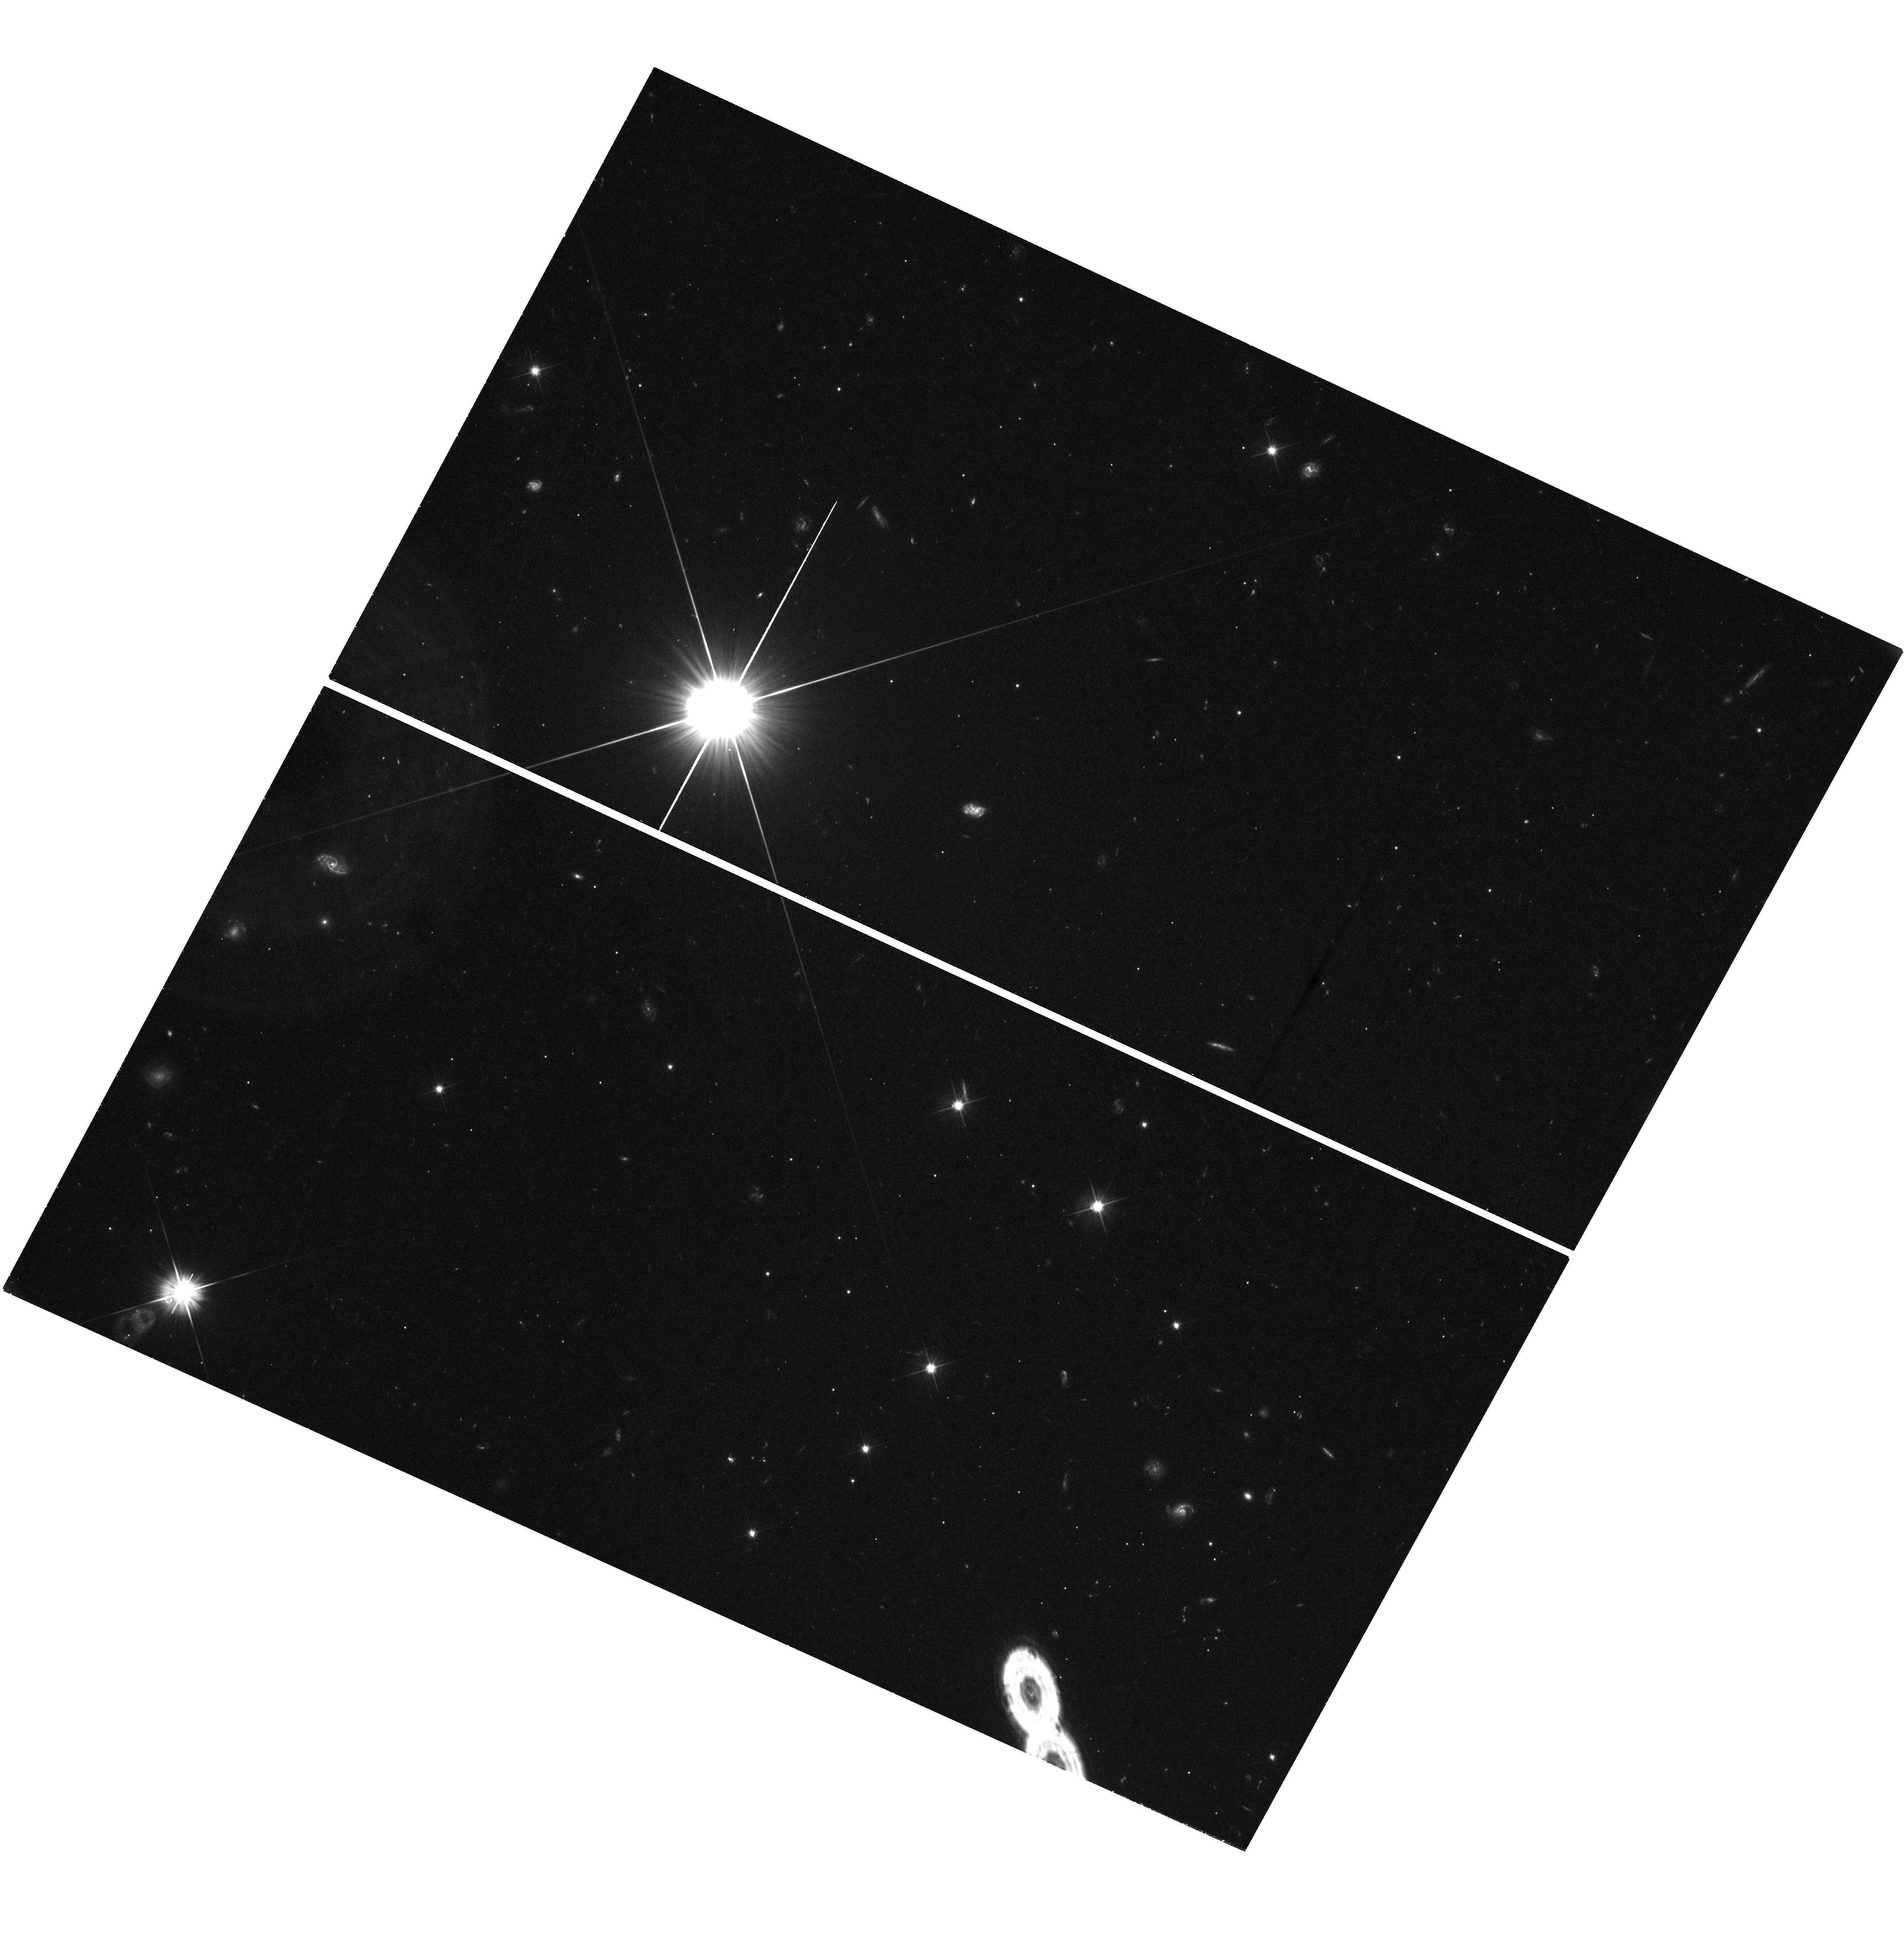
Target: field at RA 177.266°, Dec -18.327°
Instrument: WFC3/UVIS
Filter: F606W
Exposure: 1.9 h
Observation ID: hst_15507_52_wfc3_uvis_f606w_idue52

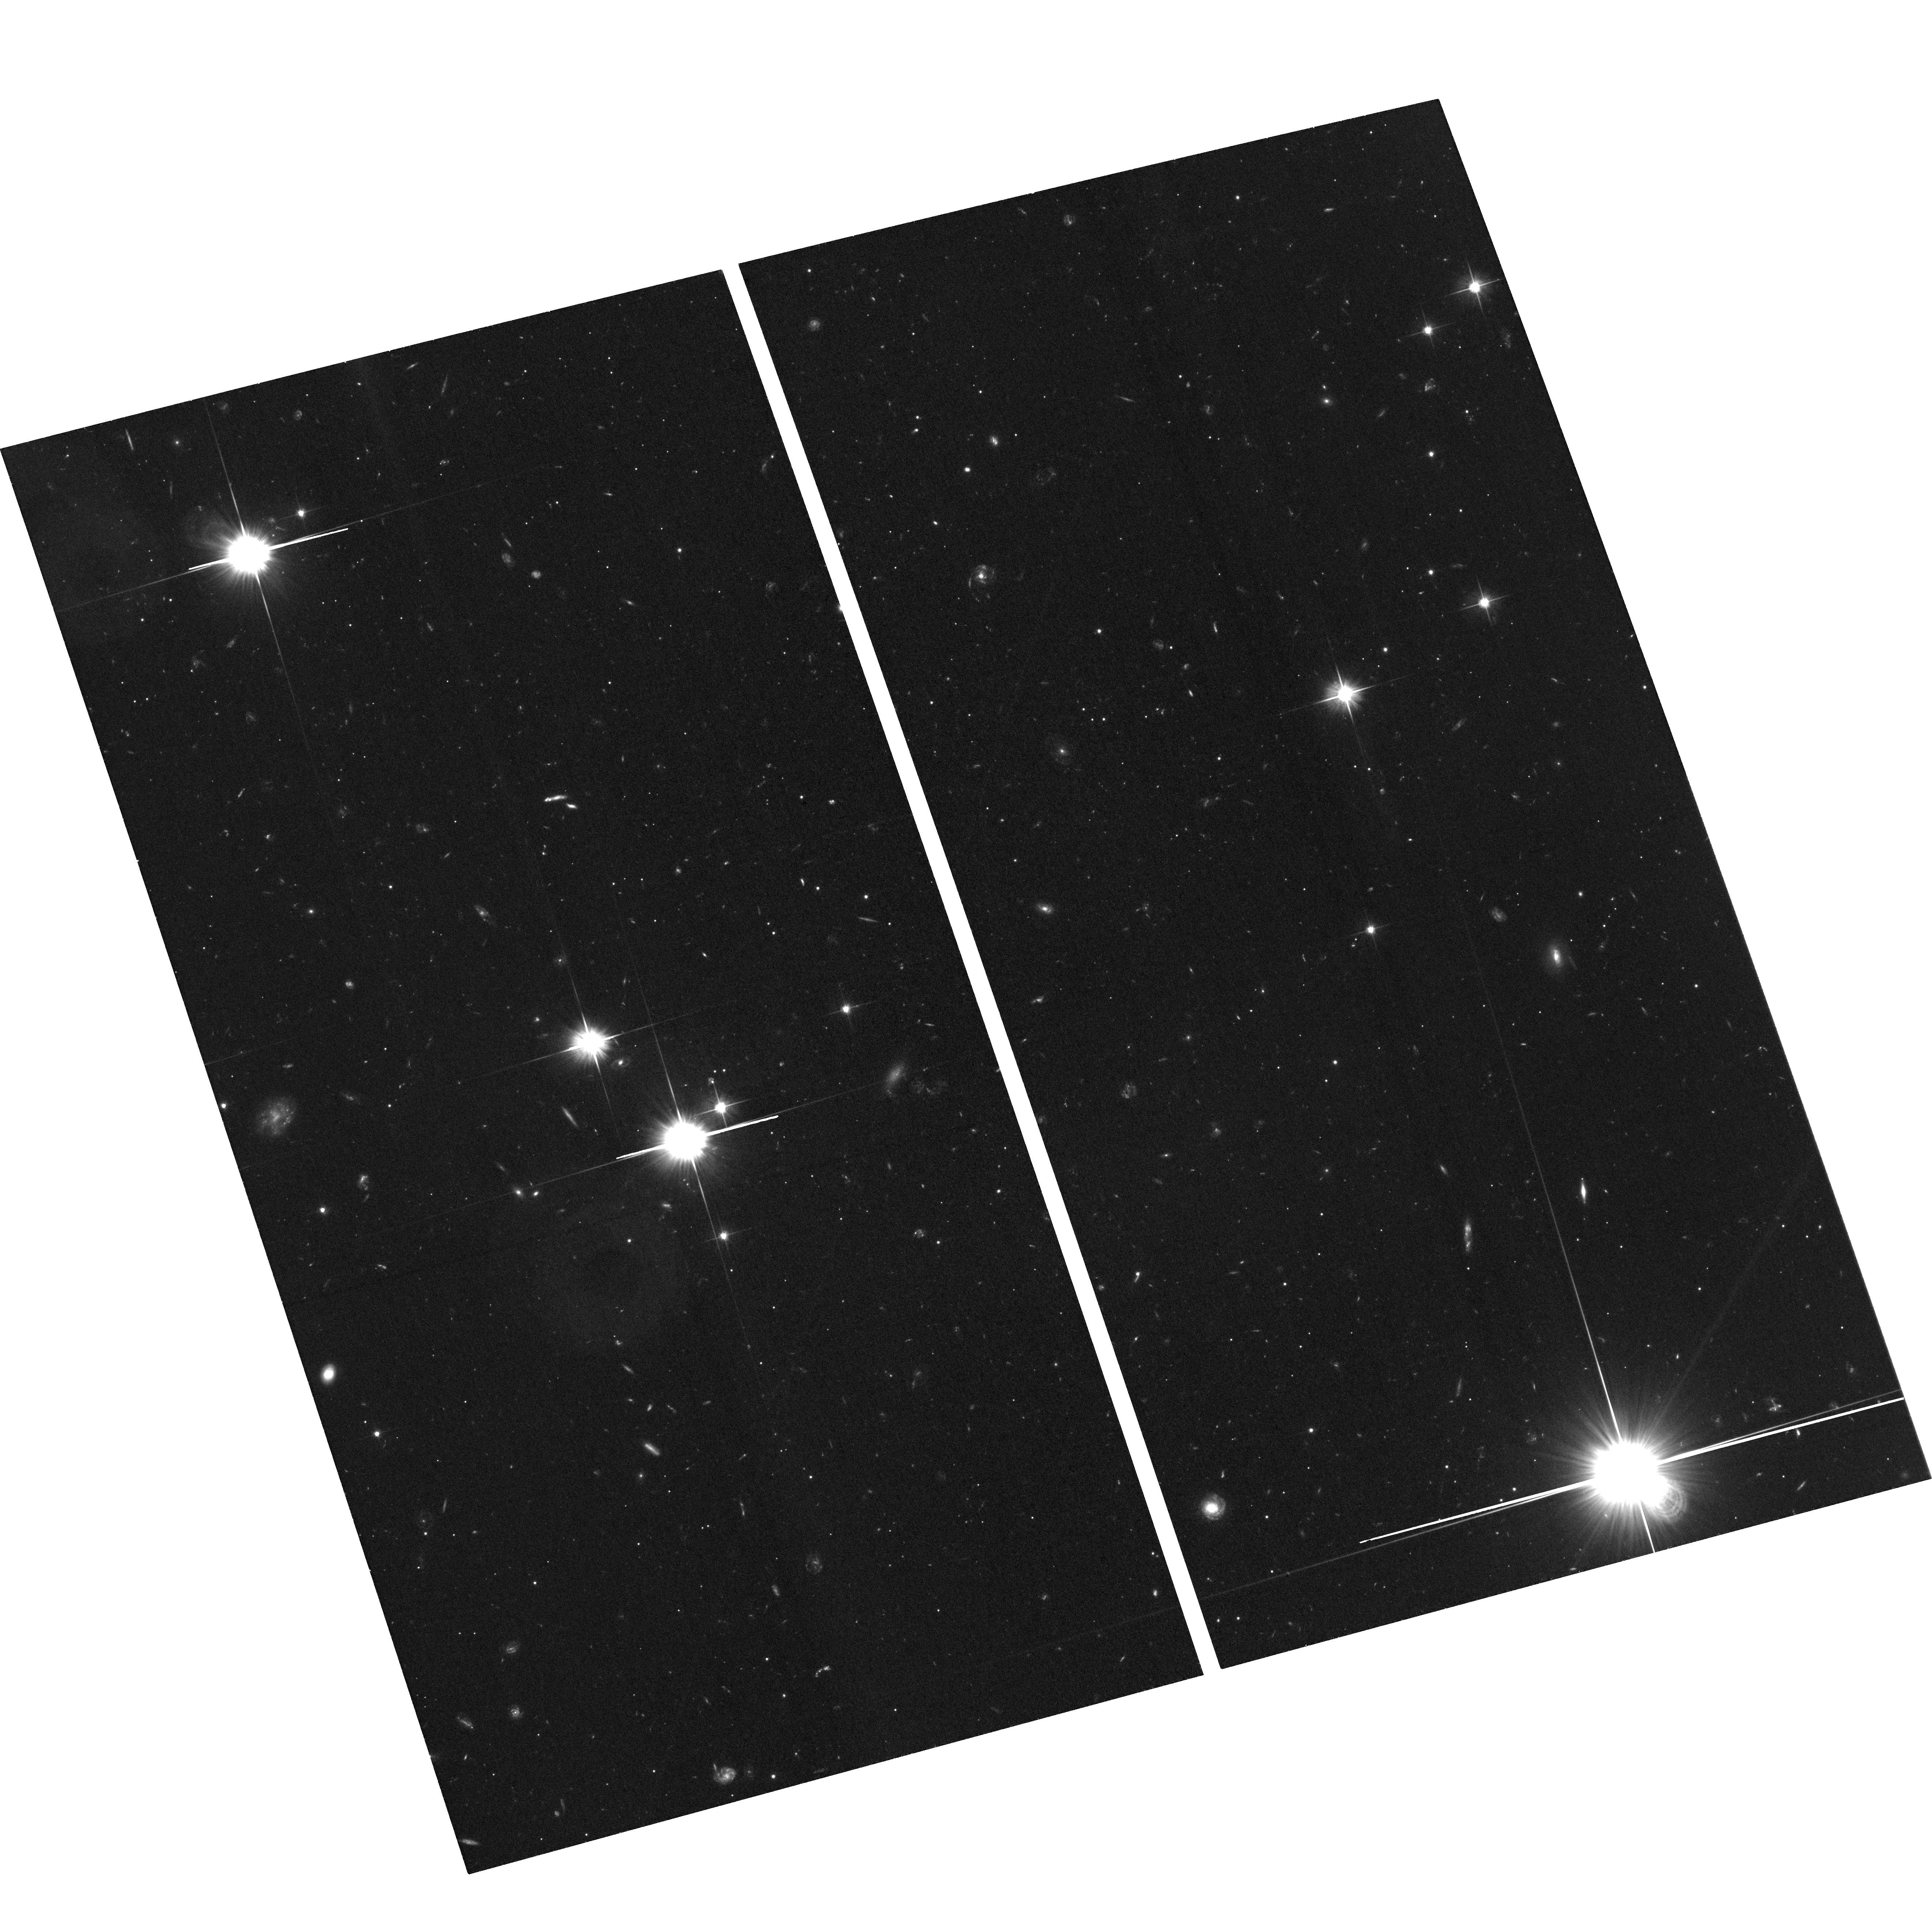
Target: CRATER-2
Instrument: ACS/WFC
Filter: F606W
Exposure: 2 h
Observation ID: hst_15507_52_acs_wfc_f606w_jdue52

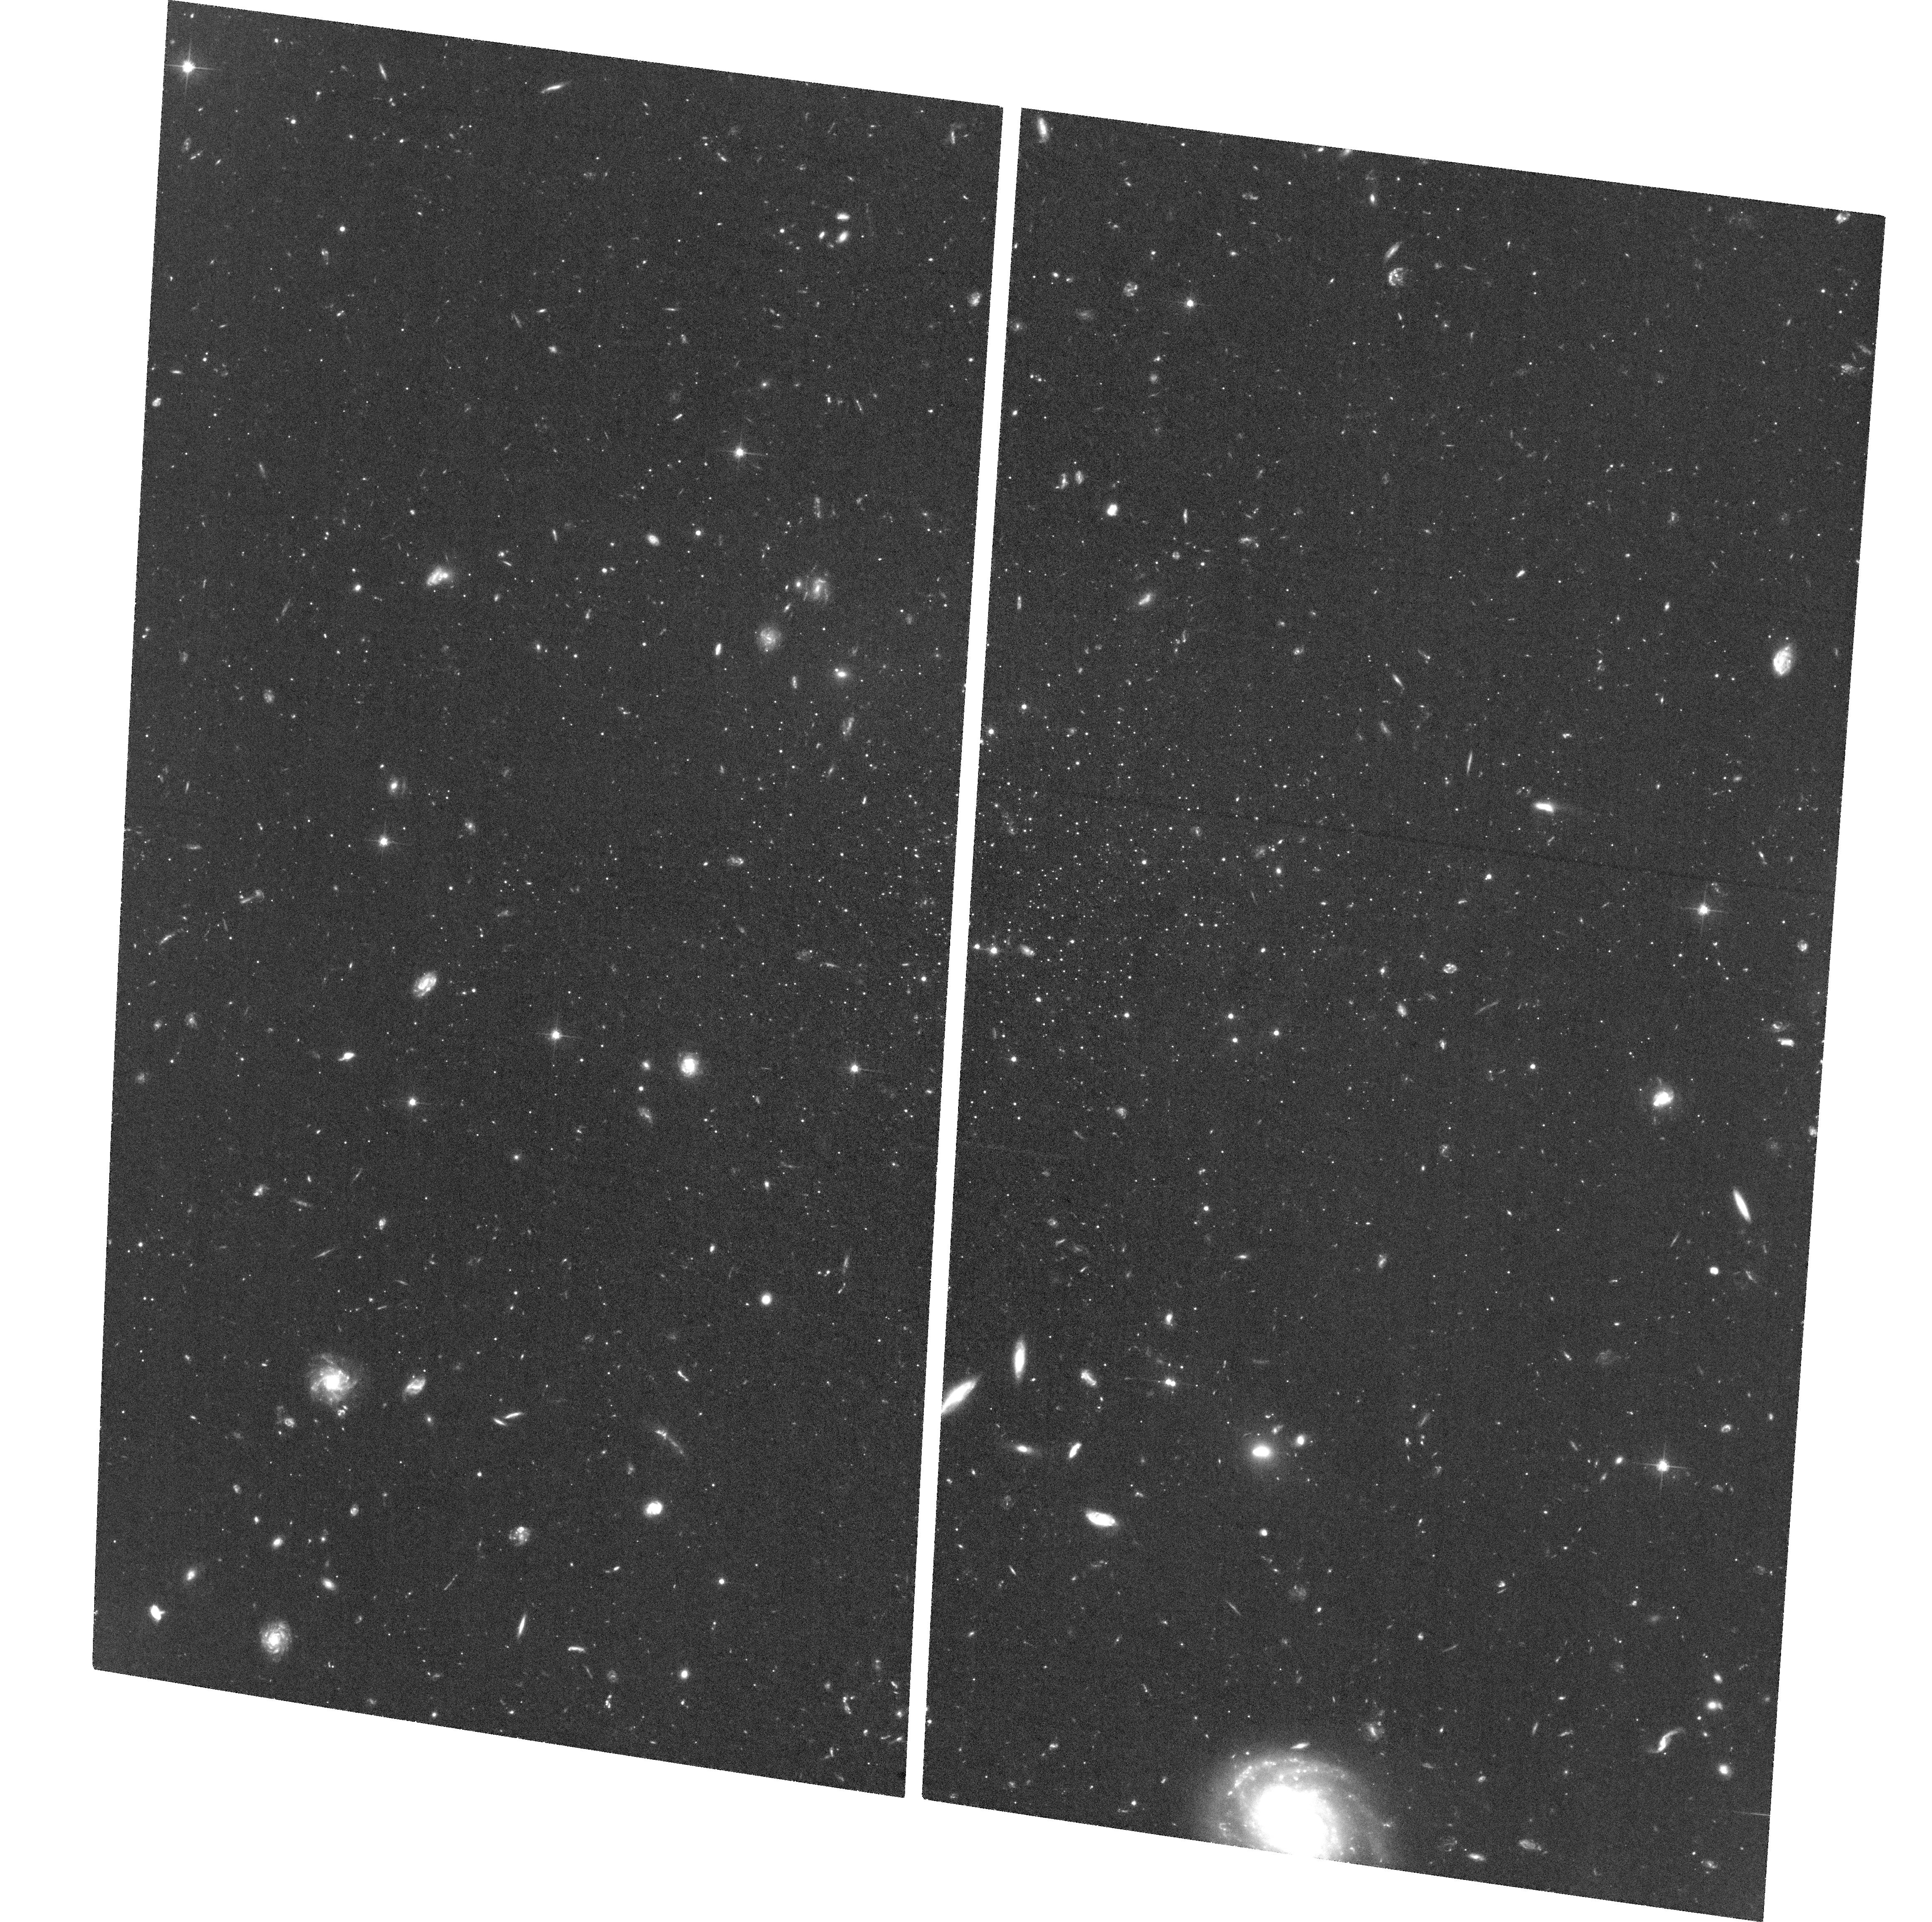
Target: LEO-V
Instrument: ACS/WFC
Filter: F606W
Exposure: 3.1 h
Observation ID: hst_15507_03_acs_wfc_f606w_jdue03

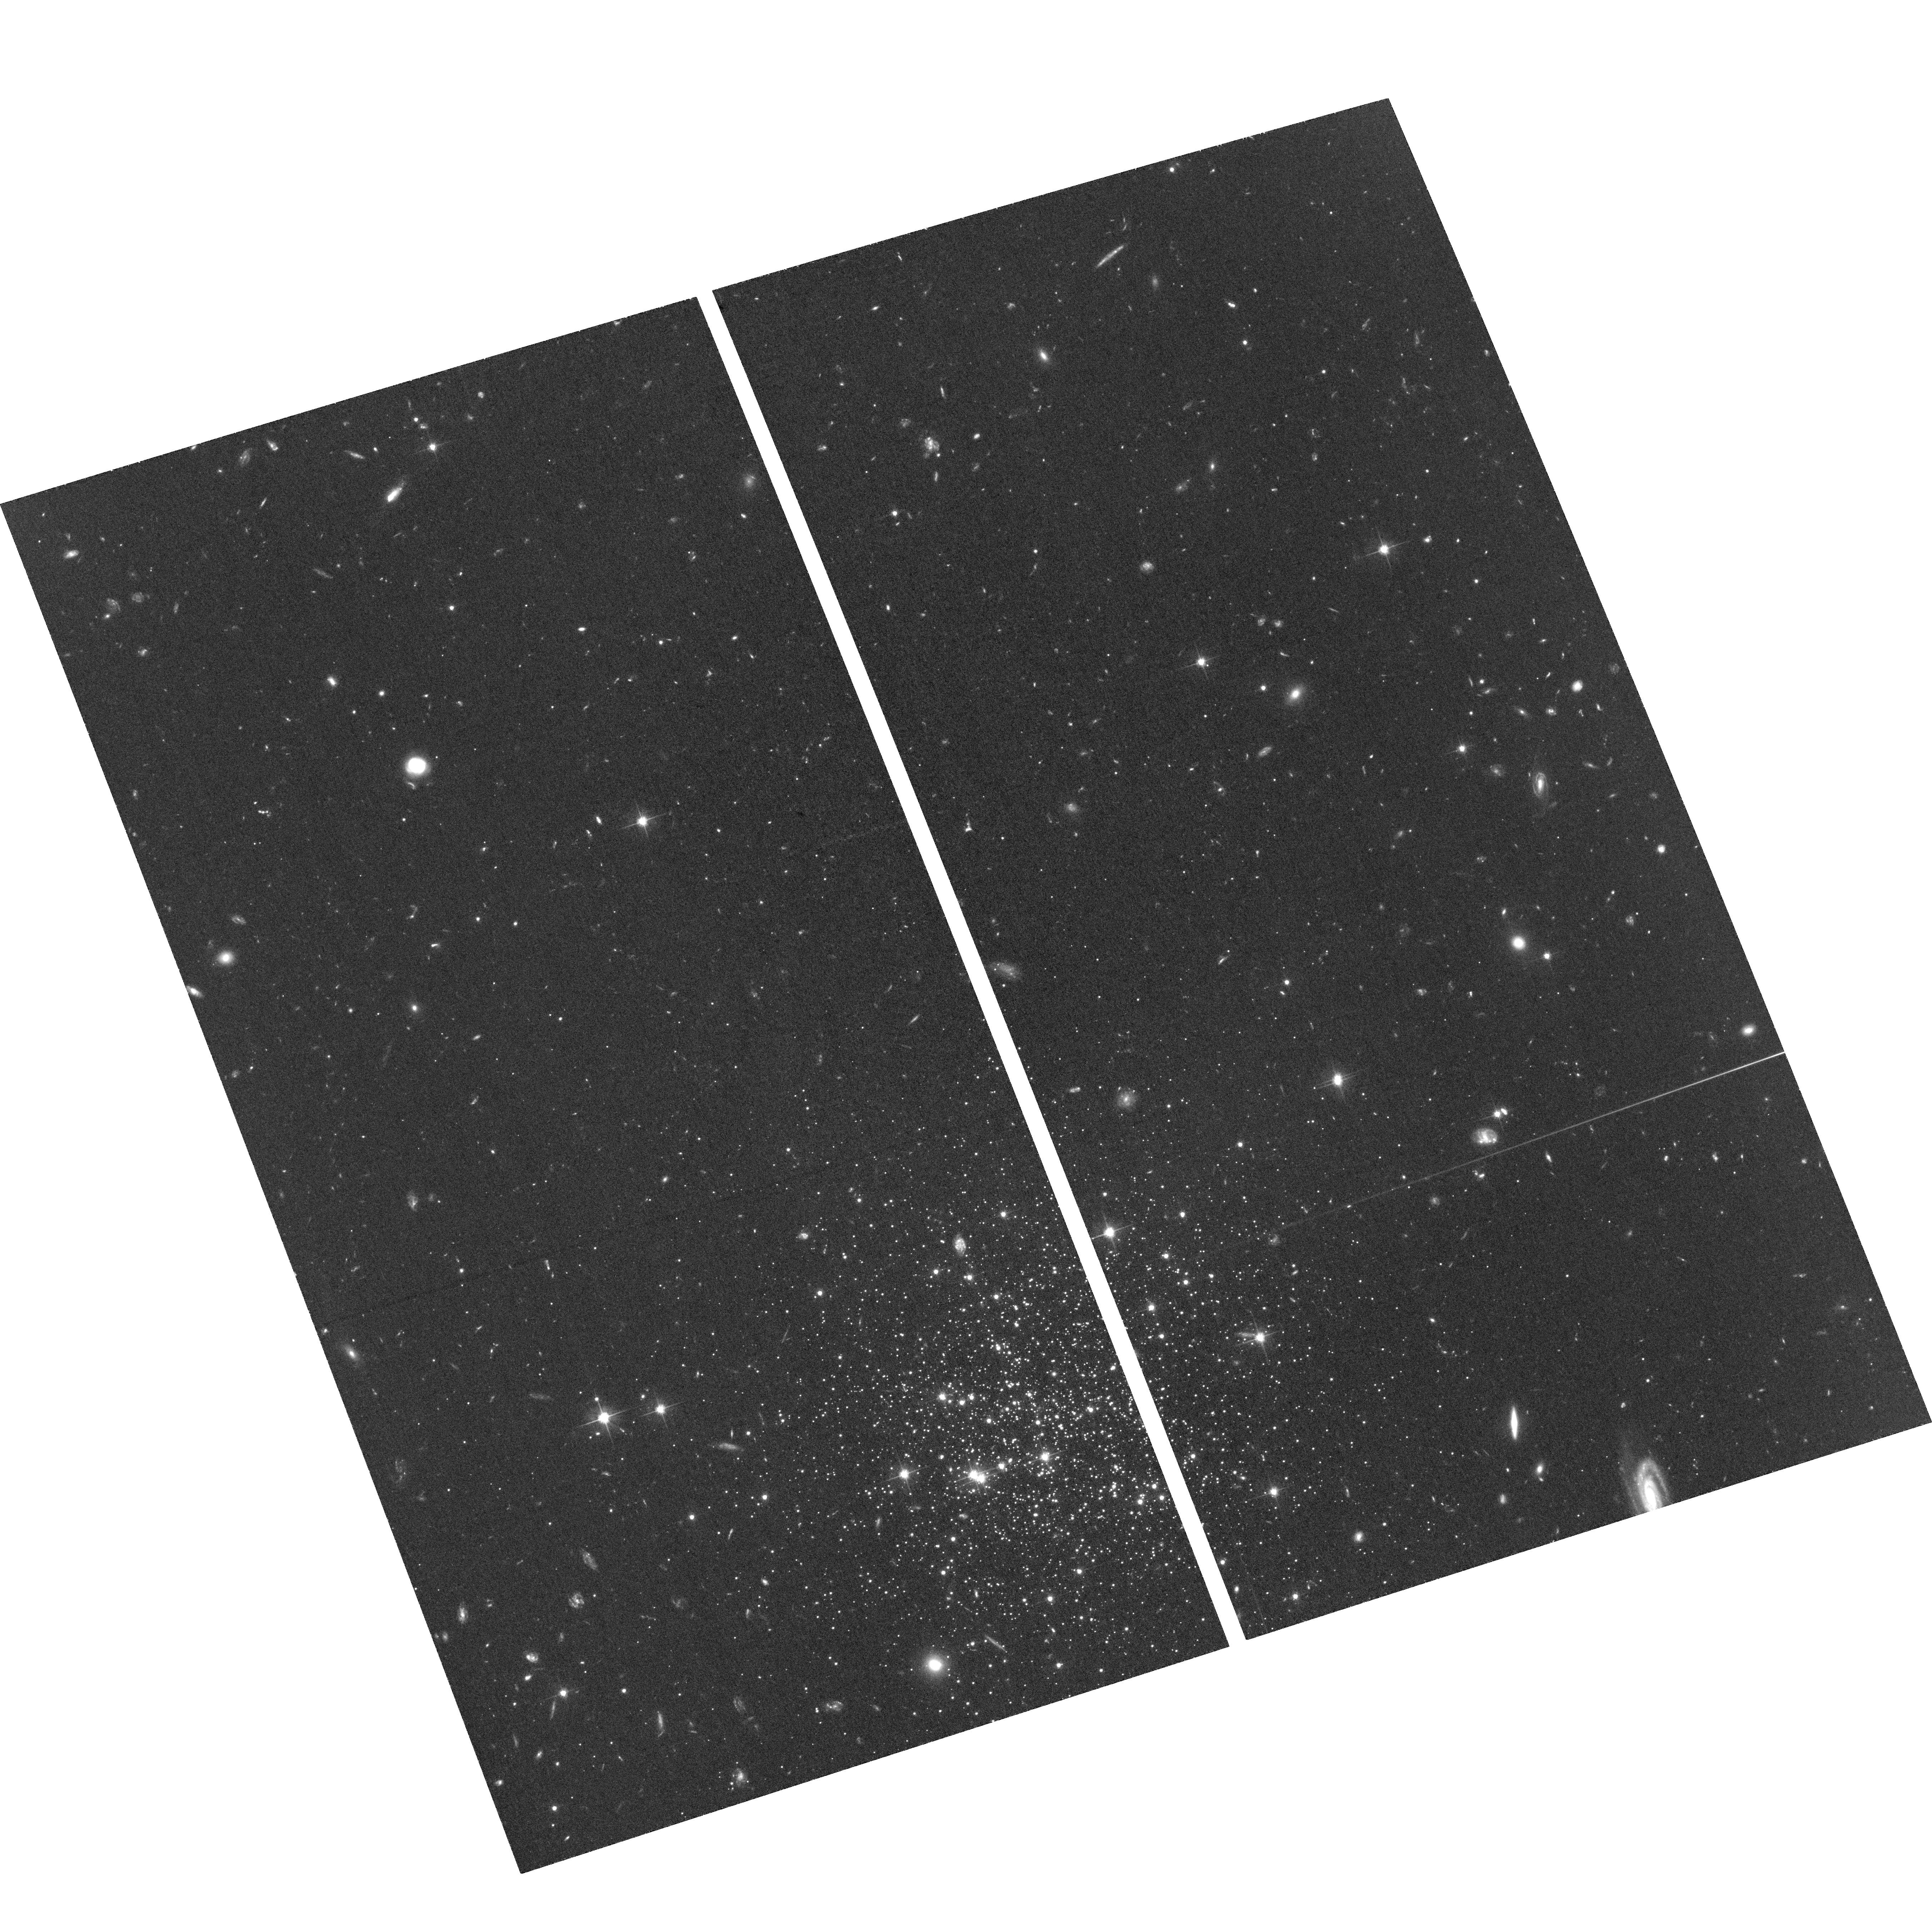
Target: CRATER-1
Instrument: ACS/WFC
Filter: F606W
Exposure: 2 h
Observation ID: hst_15507_01_acs_wfc_f606w_jdue01

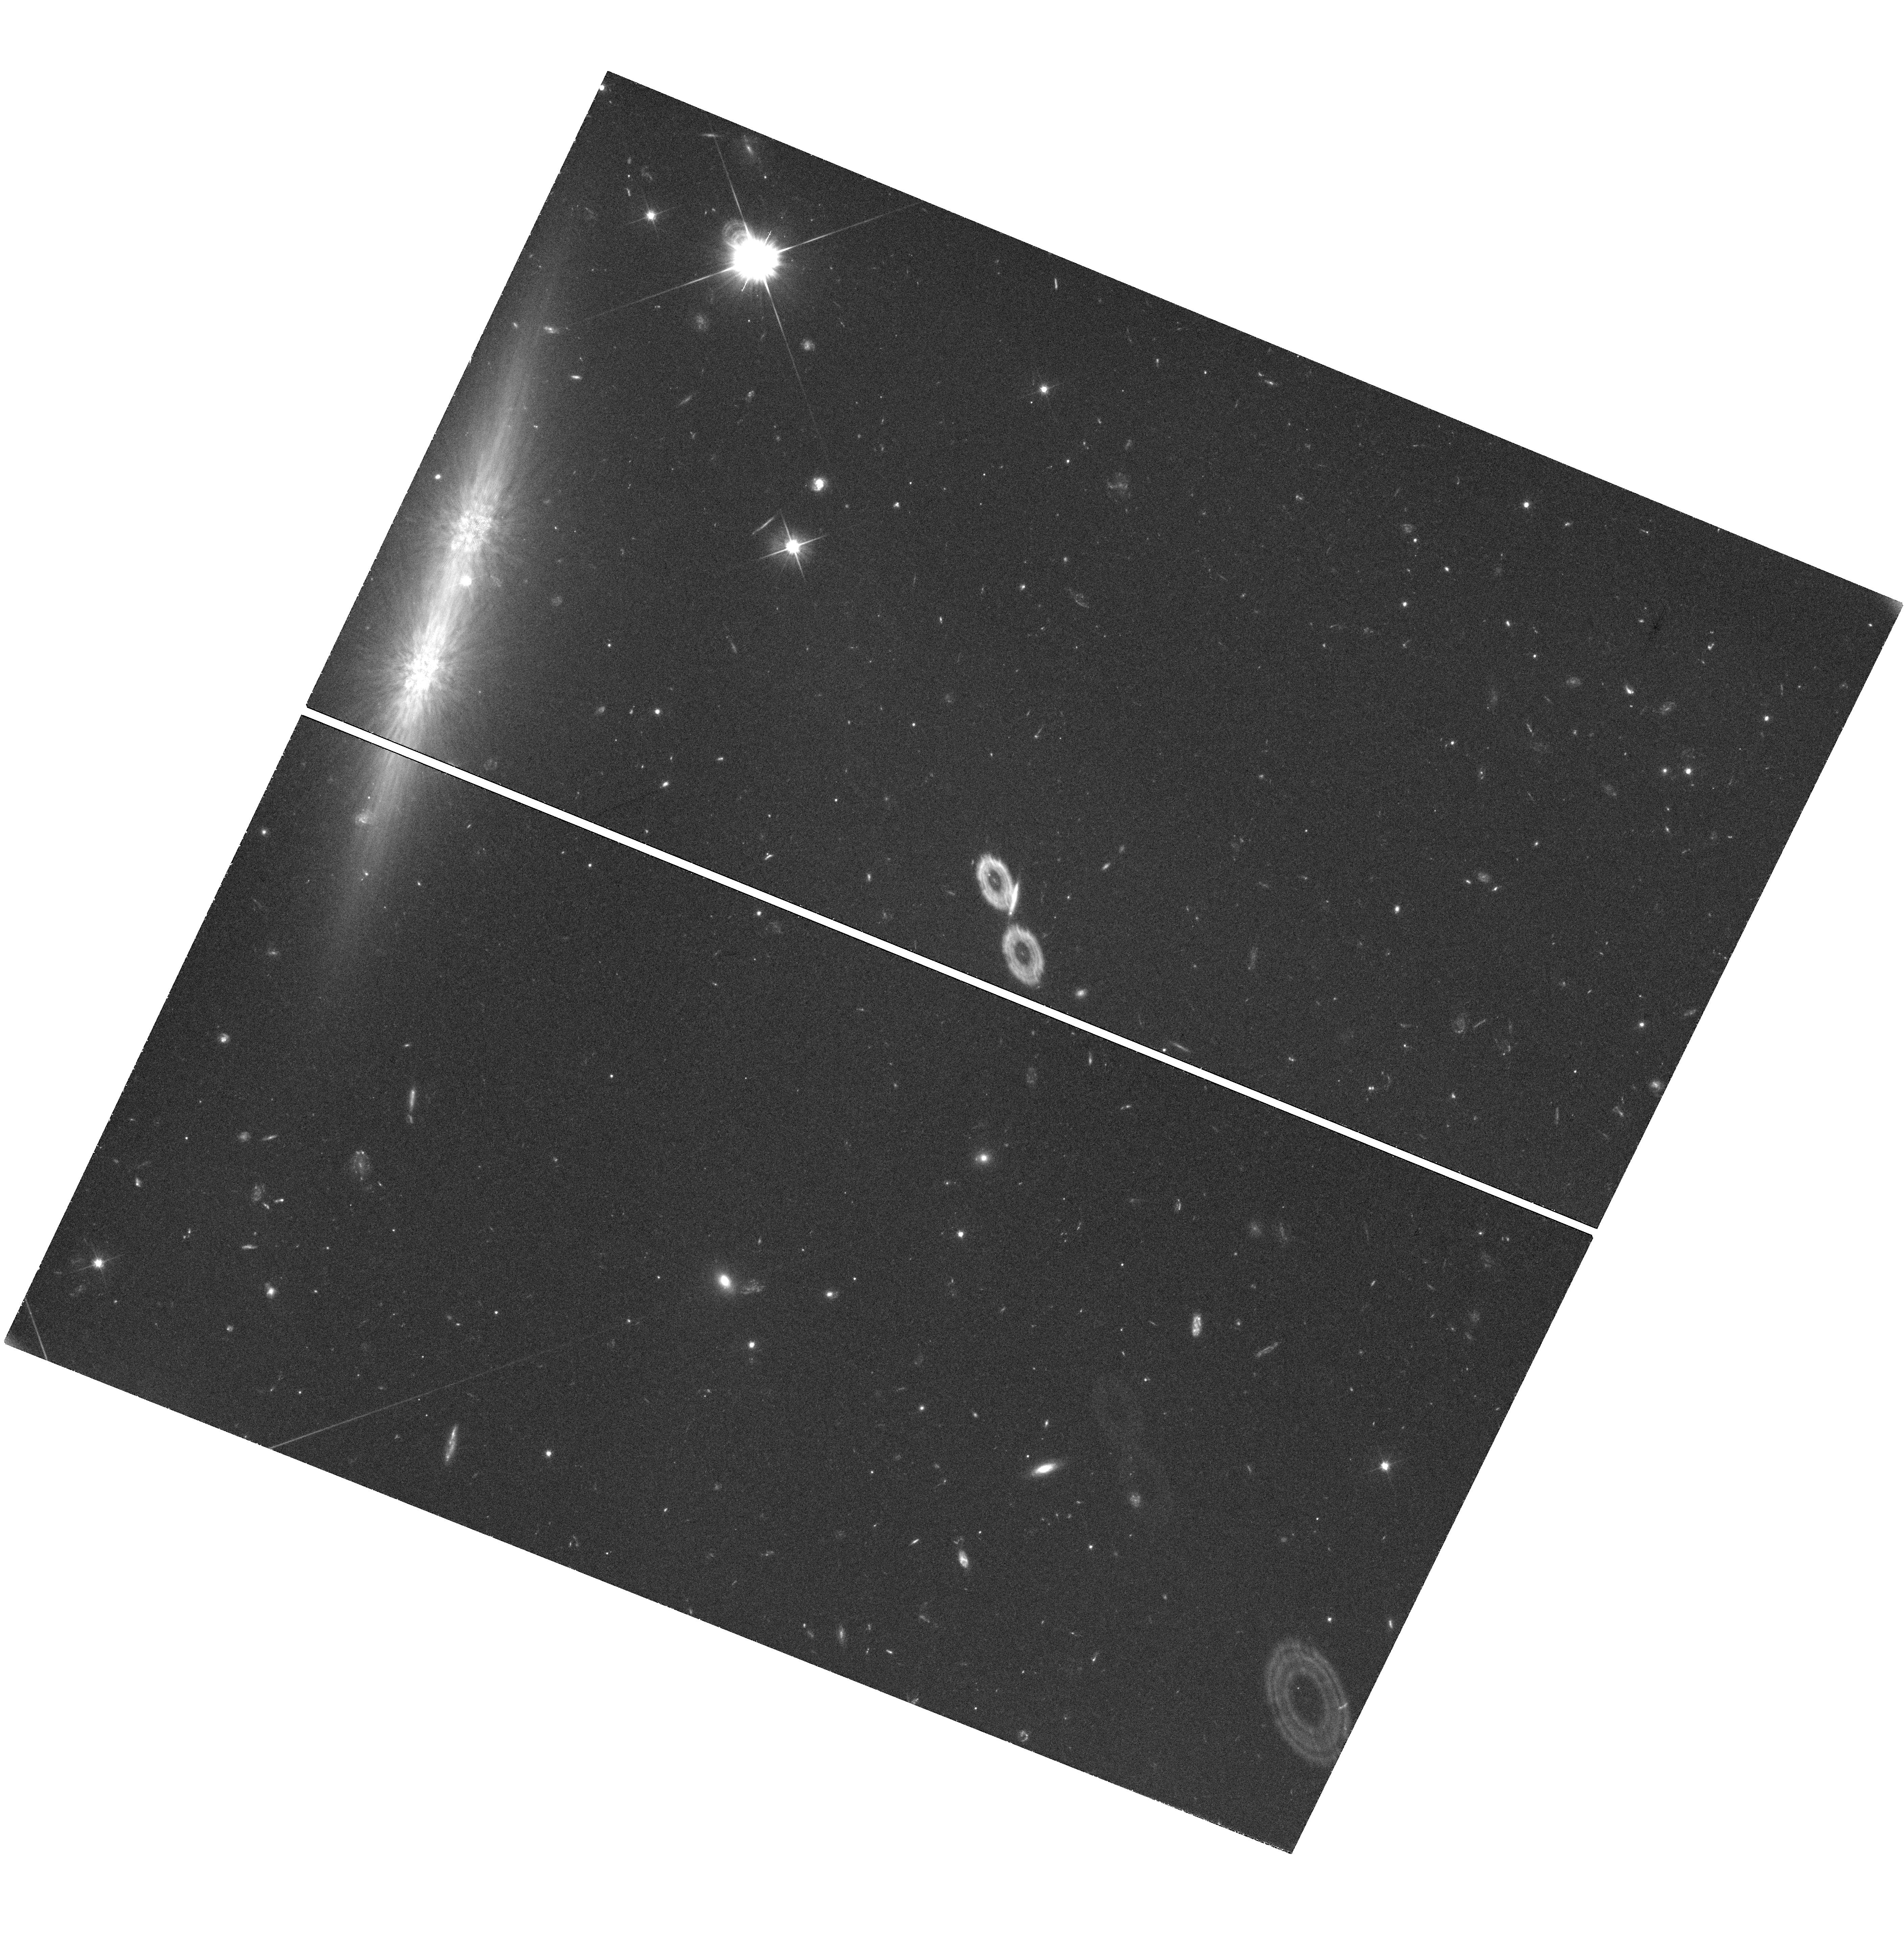
Target: field at RA 174.027°, Dec -10.771°
Instrument: WFC3/UVIS
Filter: F606W
Exposure: 1.9 h
Observation ID: hst_15507_01_wfc3_uvis_f606w_idue01

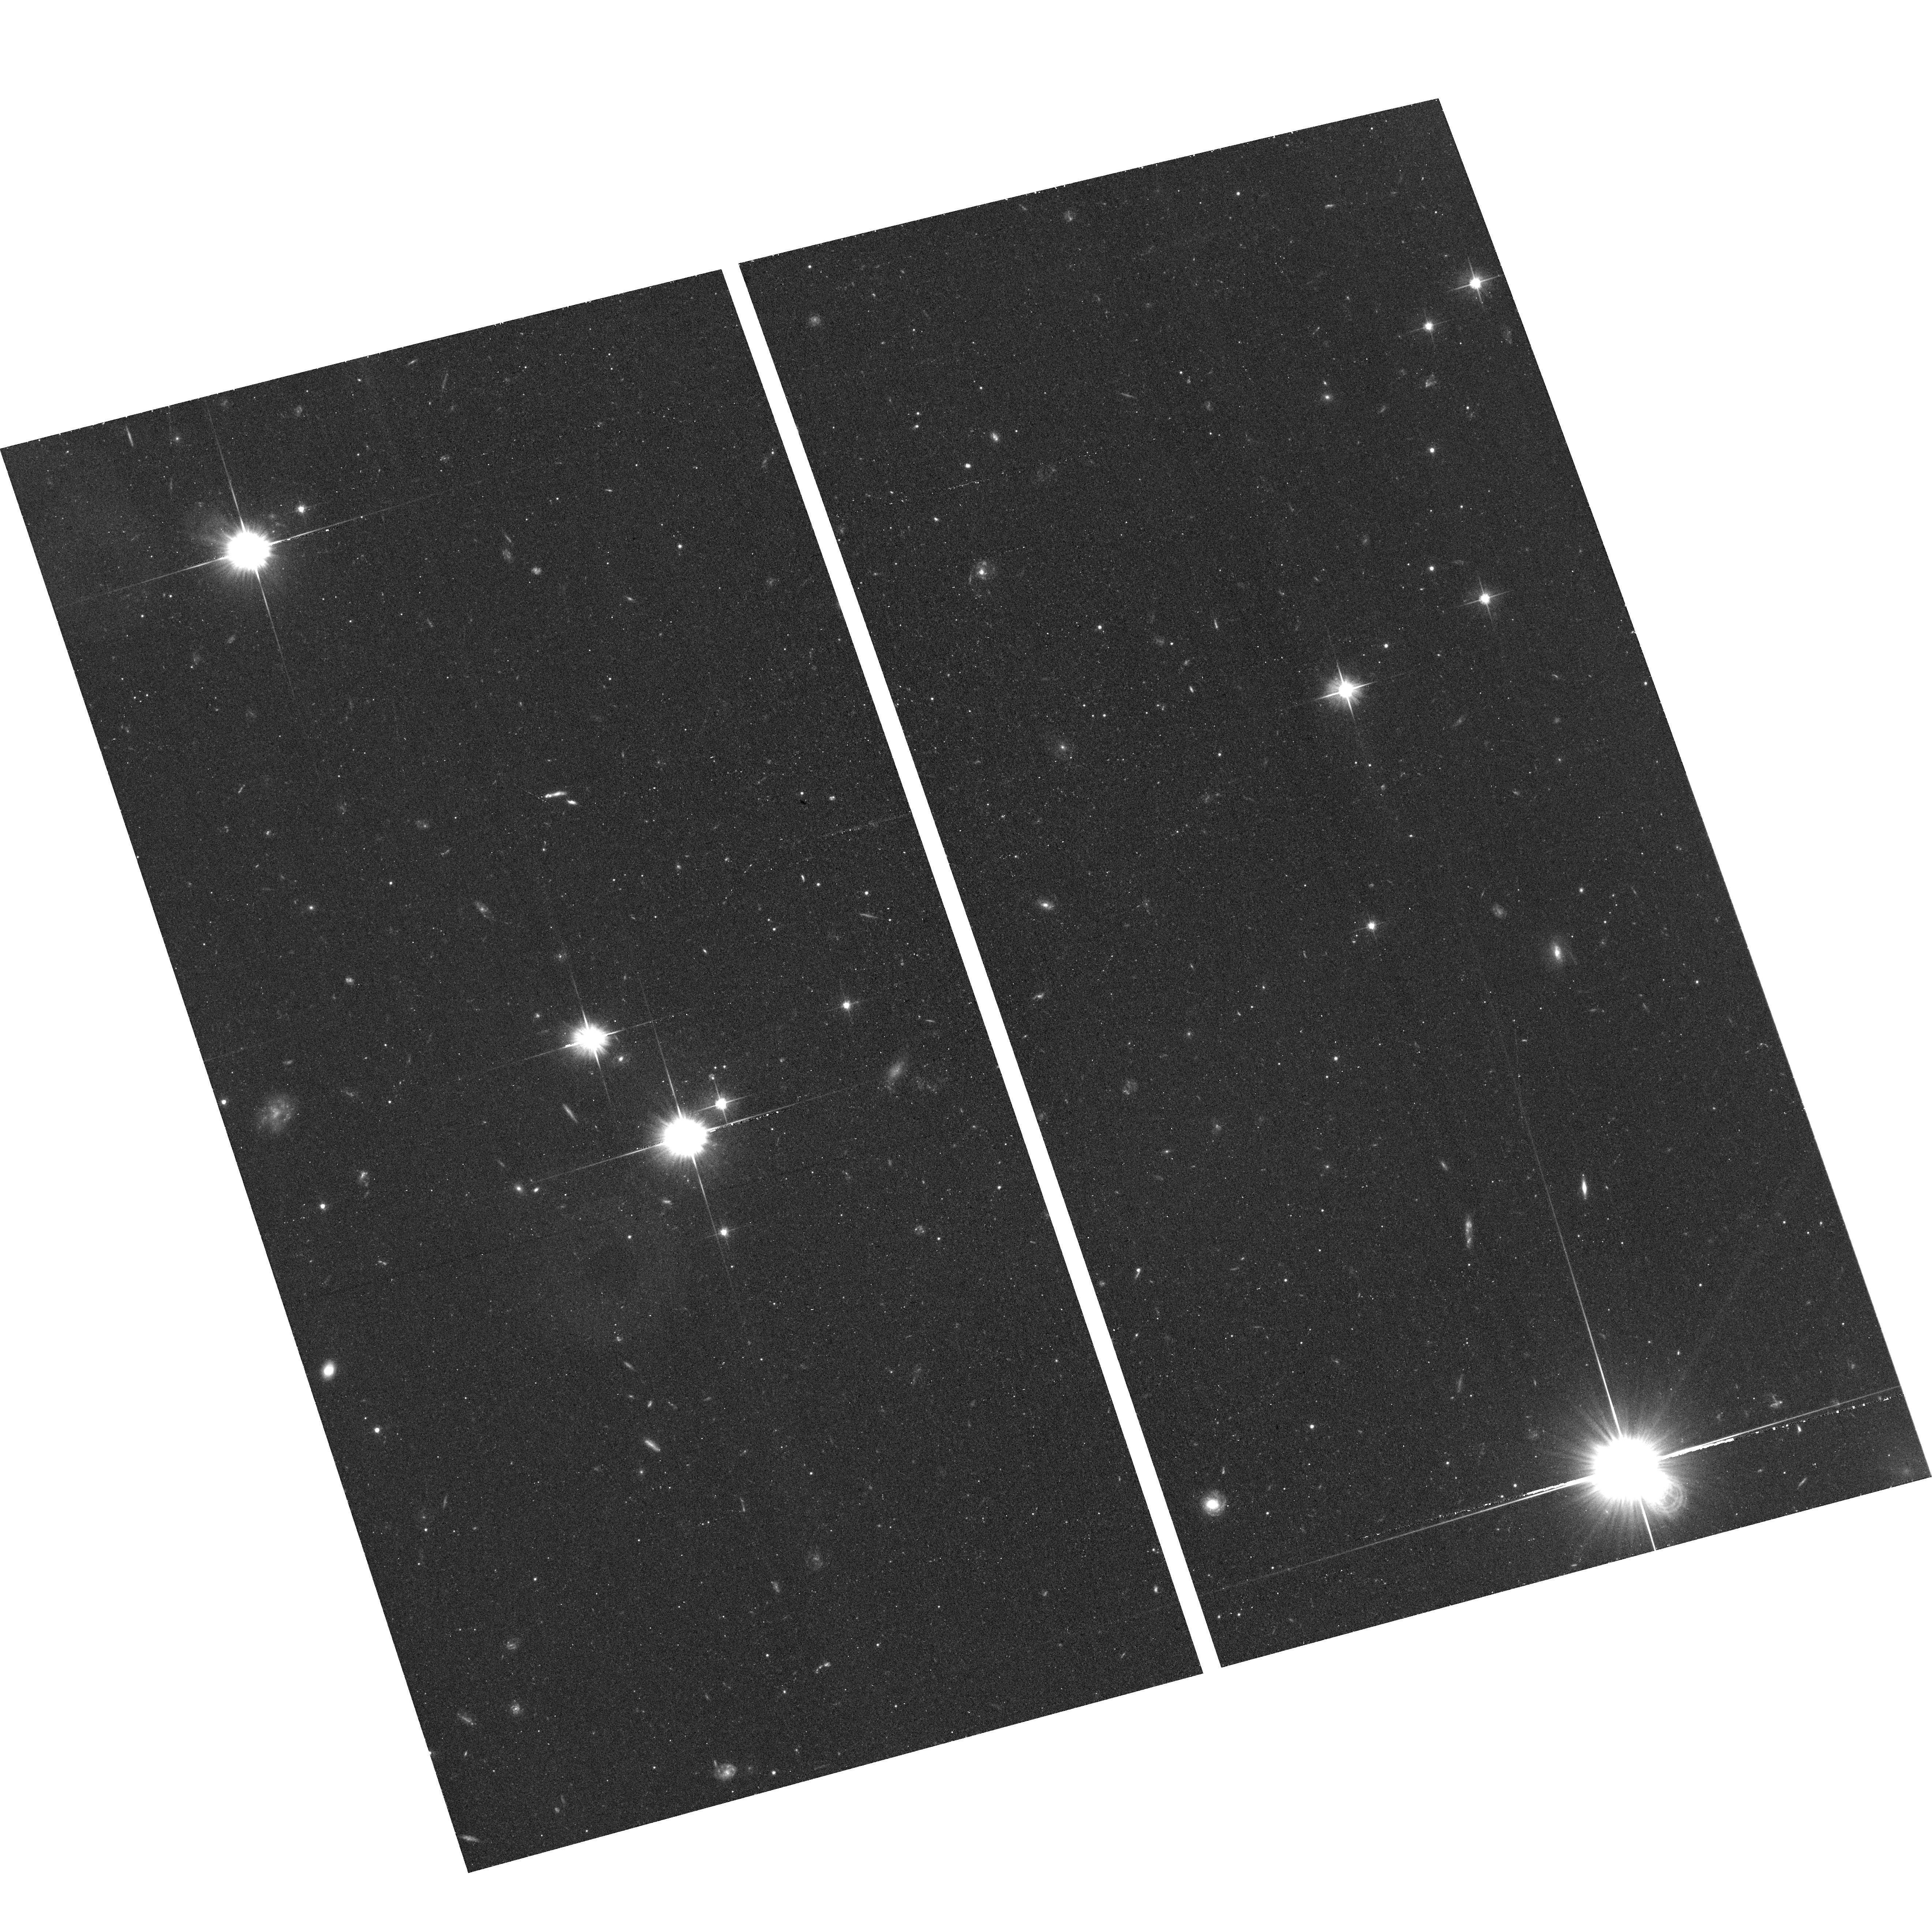
Target: CRATER-2
Instrument: ACS/WFC
Filter: F606W
Exposure: 38 min
Observation ID: hst_15507_02_acs_wfc_f606w_jdue02

Proper Motions of the Crater-Leo Group: Testing the Group Infall Scenario (PI: Sohn, Sangmo Tony)

While substantial progress has been made in studying the dynamical properties of individual Milky Way (MW) satellites, groups of satellites have gained much interests only recently although such groups have long been predicted by cosmological simulations. Testing the picture of group infall requires the identification of candidate systems and measurement of their full 6D phase-space coordinates to assess the validity of a common orbital history. The Crater-Leo group of MW satellites (Crater 1/2, Leo II, IV, and V) constitute the best such candidates. Their numbers, positions, distances, line-of-sight velocities, and star formation histories (SFHs) are all indicative of a common origin. However, proper motion (PM) is the one key ingredient missing to study these valuable objects in great detail. Leo II has existing multi-epoch data in the archive and Leo IV will soon have PMs from our ongoing HST program. We propose to measure the PMs of the other 3 objects that belong to the Crater-Leo Group: Crater 1/2 and Leo V. These PMs will allow us to definitively confirm or rule out associations. There is a high chance that our measurements will identify the first known group of low-mass MW satellites, a key milestone towards ratifying LCDM theory. This finding will revolutionize research in near field cosmology by allowing to study the formation histories of dwarf galaxy having originated from, and interacted with, the same group environment. Regardless of the outcome, the newly defined orbits of these systems will furthermore place powerful constraints on the potential of the MW halo at distances where few probes exist. In Cycle 24, we will obtain first-epoch images for the two galaxies Crater 2 and Leo V. The deep F606W and F814W observations will allow us to create astrometric/photometric catalogs, construct CMDs, and study SFHs of the target galaxies in detail.